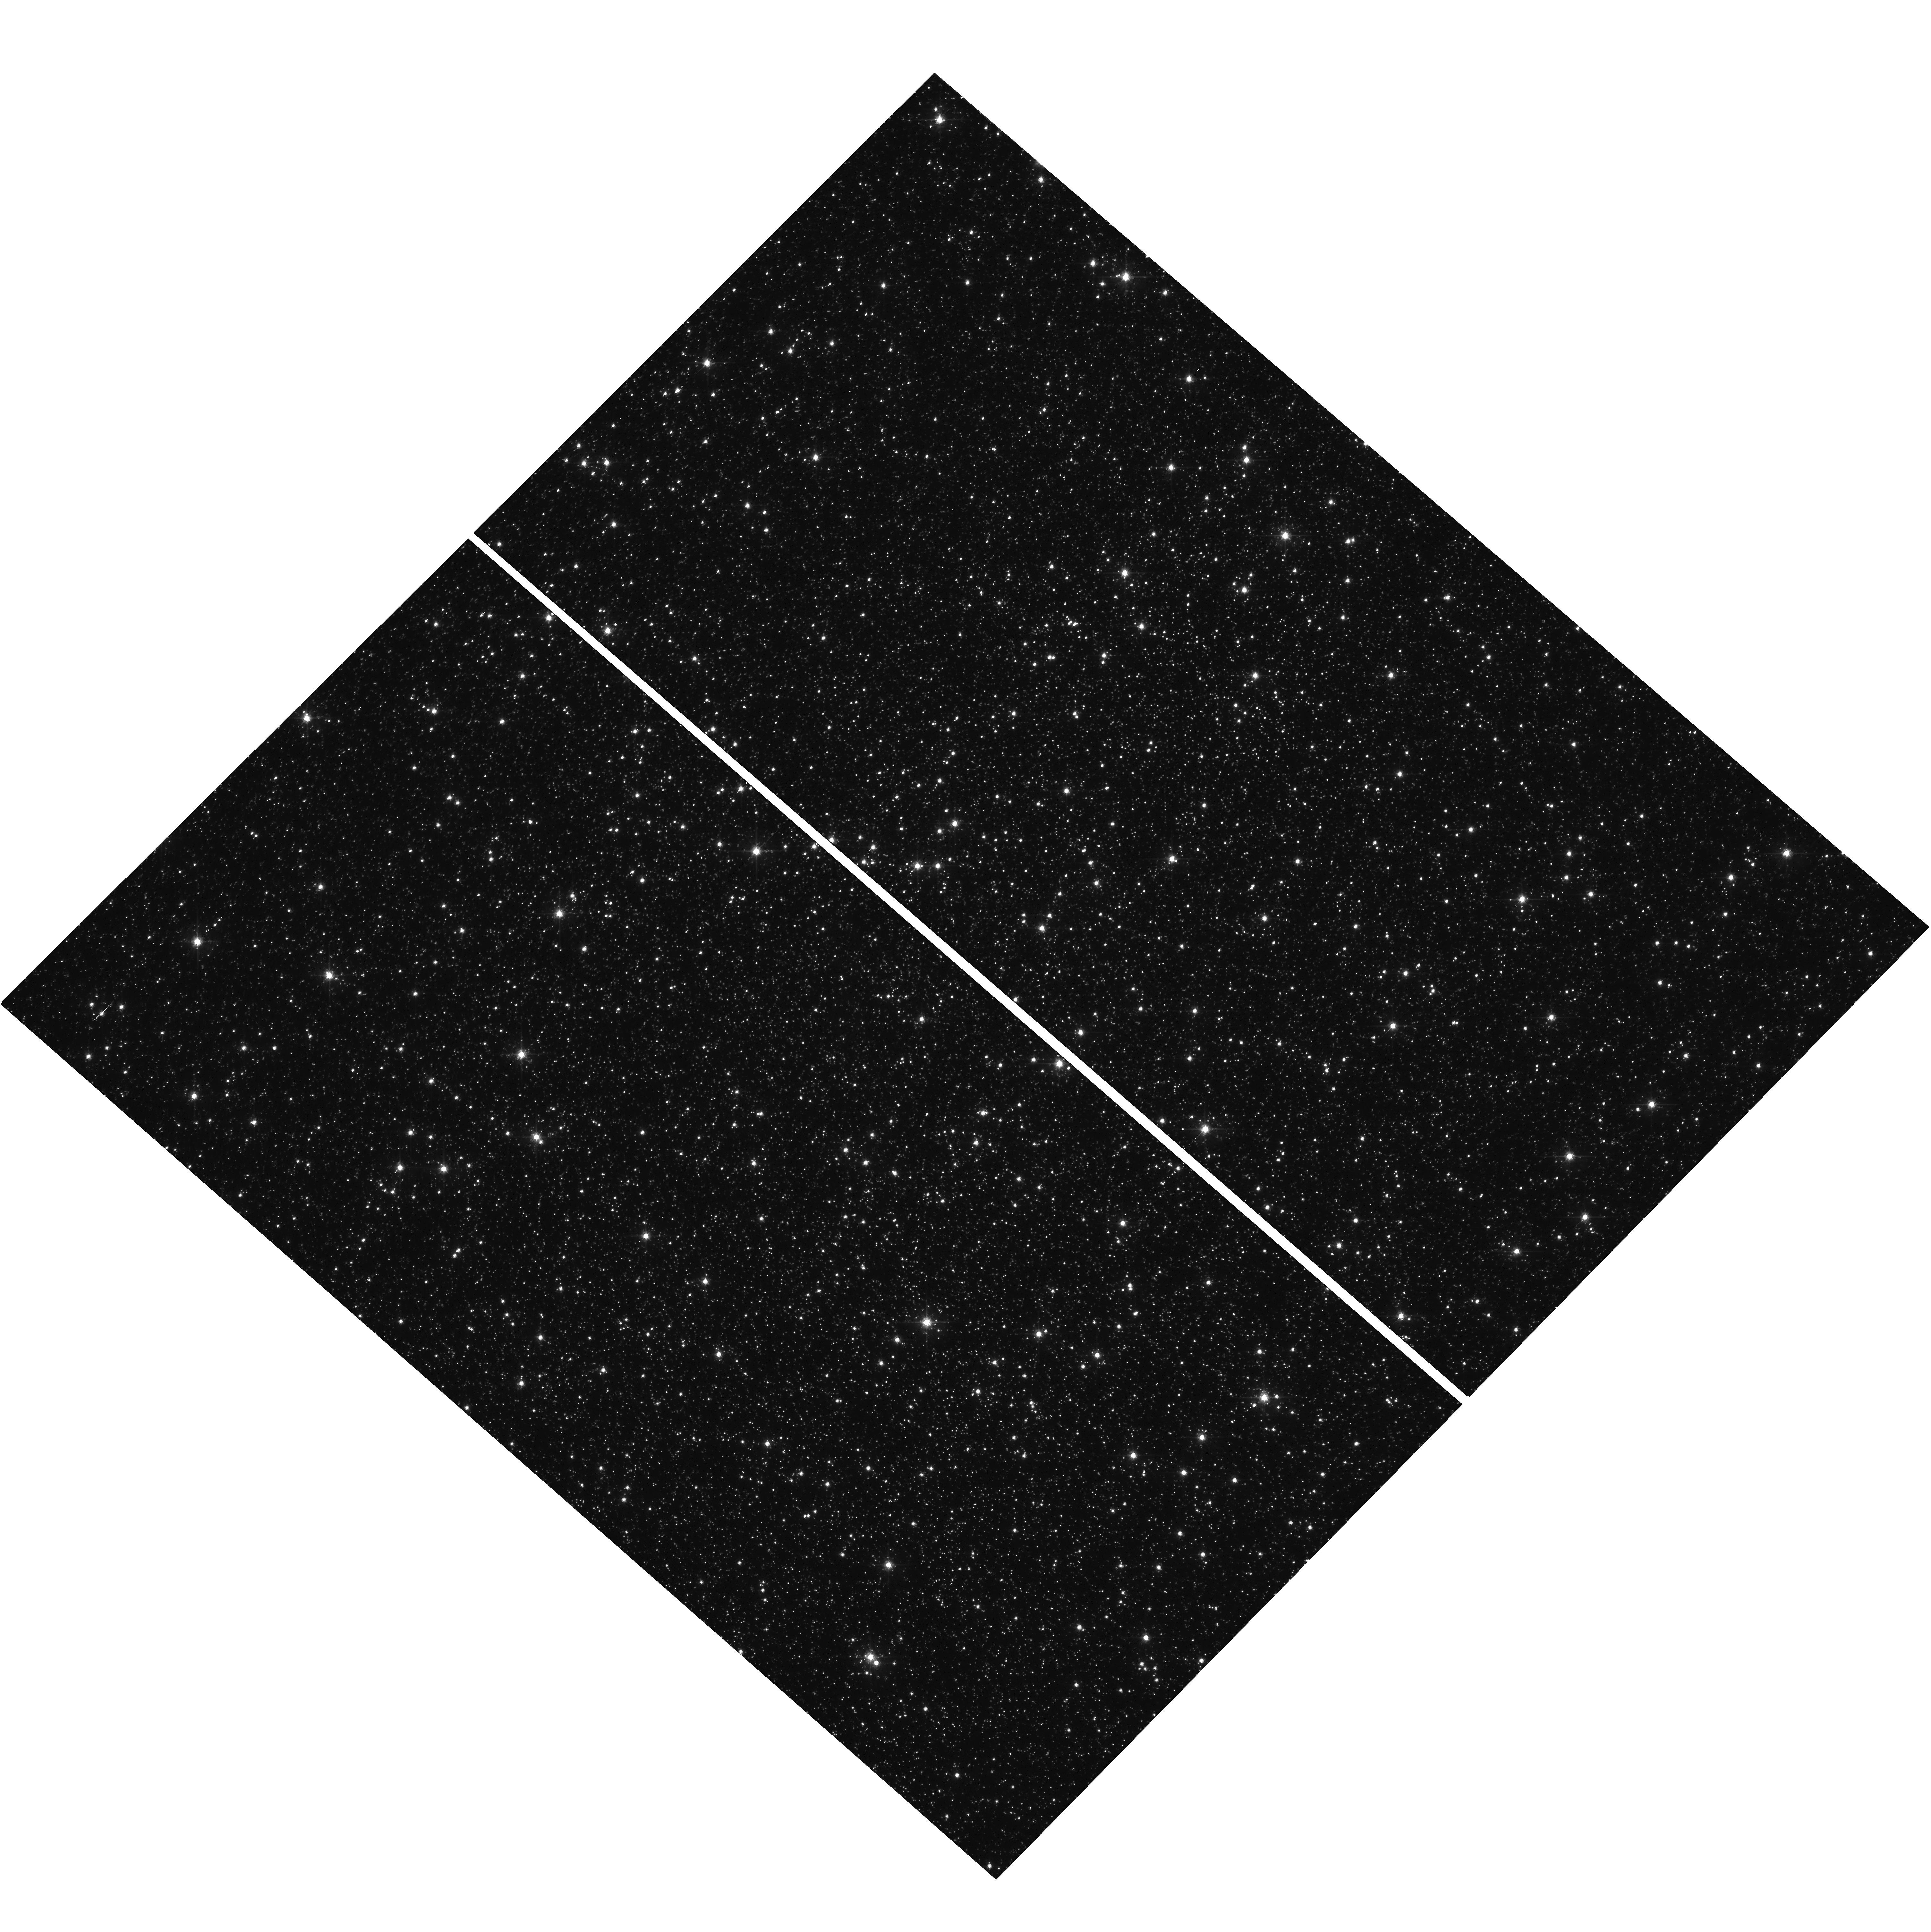
Target: OMEGACEN. Instrument: WFC3/UVIS. Filter: F606W. Exposure: 12 min. Observation ID: hst_17262_01_wfc3_uvis_f606w_if2x01

WFC3/UVIS Faint-Source CTE Characterization (PI: Anderson, Jay)

This program is a follow-on to CAL-16441 (PI-Anderson), which examined how faint sources near the background are impacted by CTE (charge-transfer efficiency) losses. See WFC3/ISR 2021-09 for a description of CAL-16441's findings. Many WFC3/UVIS programs involve taking multiple long exposures of fields in order to find extremely faint sources that cannot be detected reliably in single exposures. It is unclear how well the pixel-based CTE-correction algorithm is able to correct for CTE losses when the sources are very close to the background. We need to assess this directly so that we can help observes plan and interpret their observations. The previous program --- CAL-16441 --- explored backgrounds from 0e to 30e, spanning the levels that users get when they post-flash low-background images (or when they neglect to use a proper post-flash). CTE continues to improve beyond 30e, and observations with wide-band filters often get natural backgrounds higher than 30e, so it is useful to extend the CAL-16441 analysis to backgrounds from 30e all the way up to 100e. In particular, users often decide whether to take 3 exposures per orbit or 2 exposures per orbit (or even one exposure per orbit) based on CTE considerations. CTE improves in two ways with fewer longer exposures: (1) the source flux per exposure is larger, and (2) the natural background per exposure is larger. The downside is that cosmic rays impact more pixels in longer exposures. This 1-orbit external program will help users better weigh their options. We will take backgrounds of 20e, 35e, 50e, 70e, and 100e. The 20e background is so that we can have a more direct tie-in at the current epoch to the "recommended" level. We will take two deep exposures to provide the "truth" against which the short 1s exposures are compared.